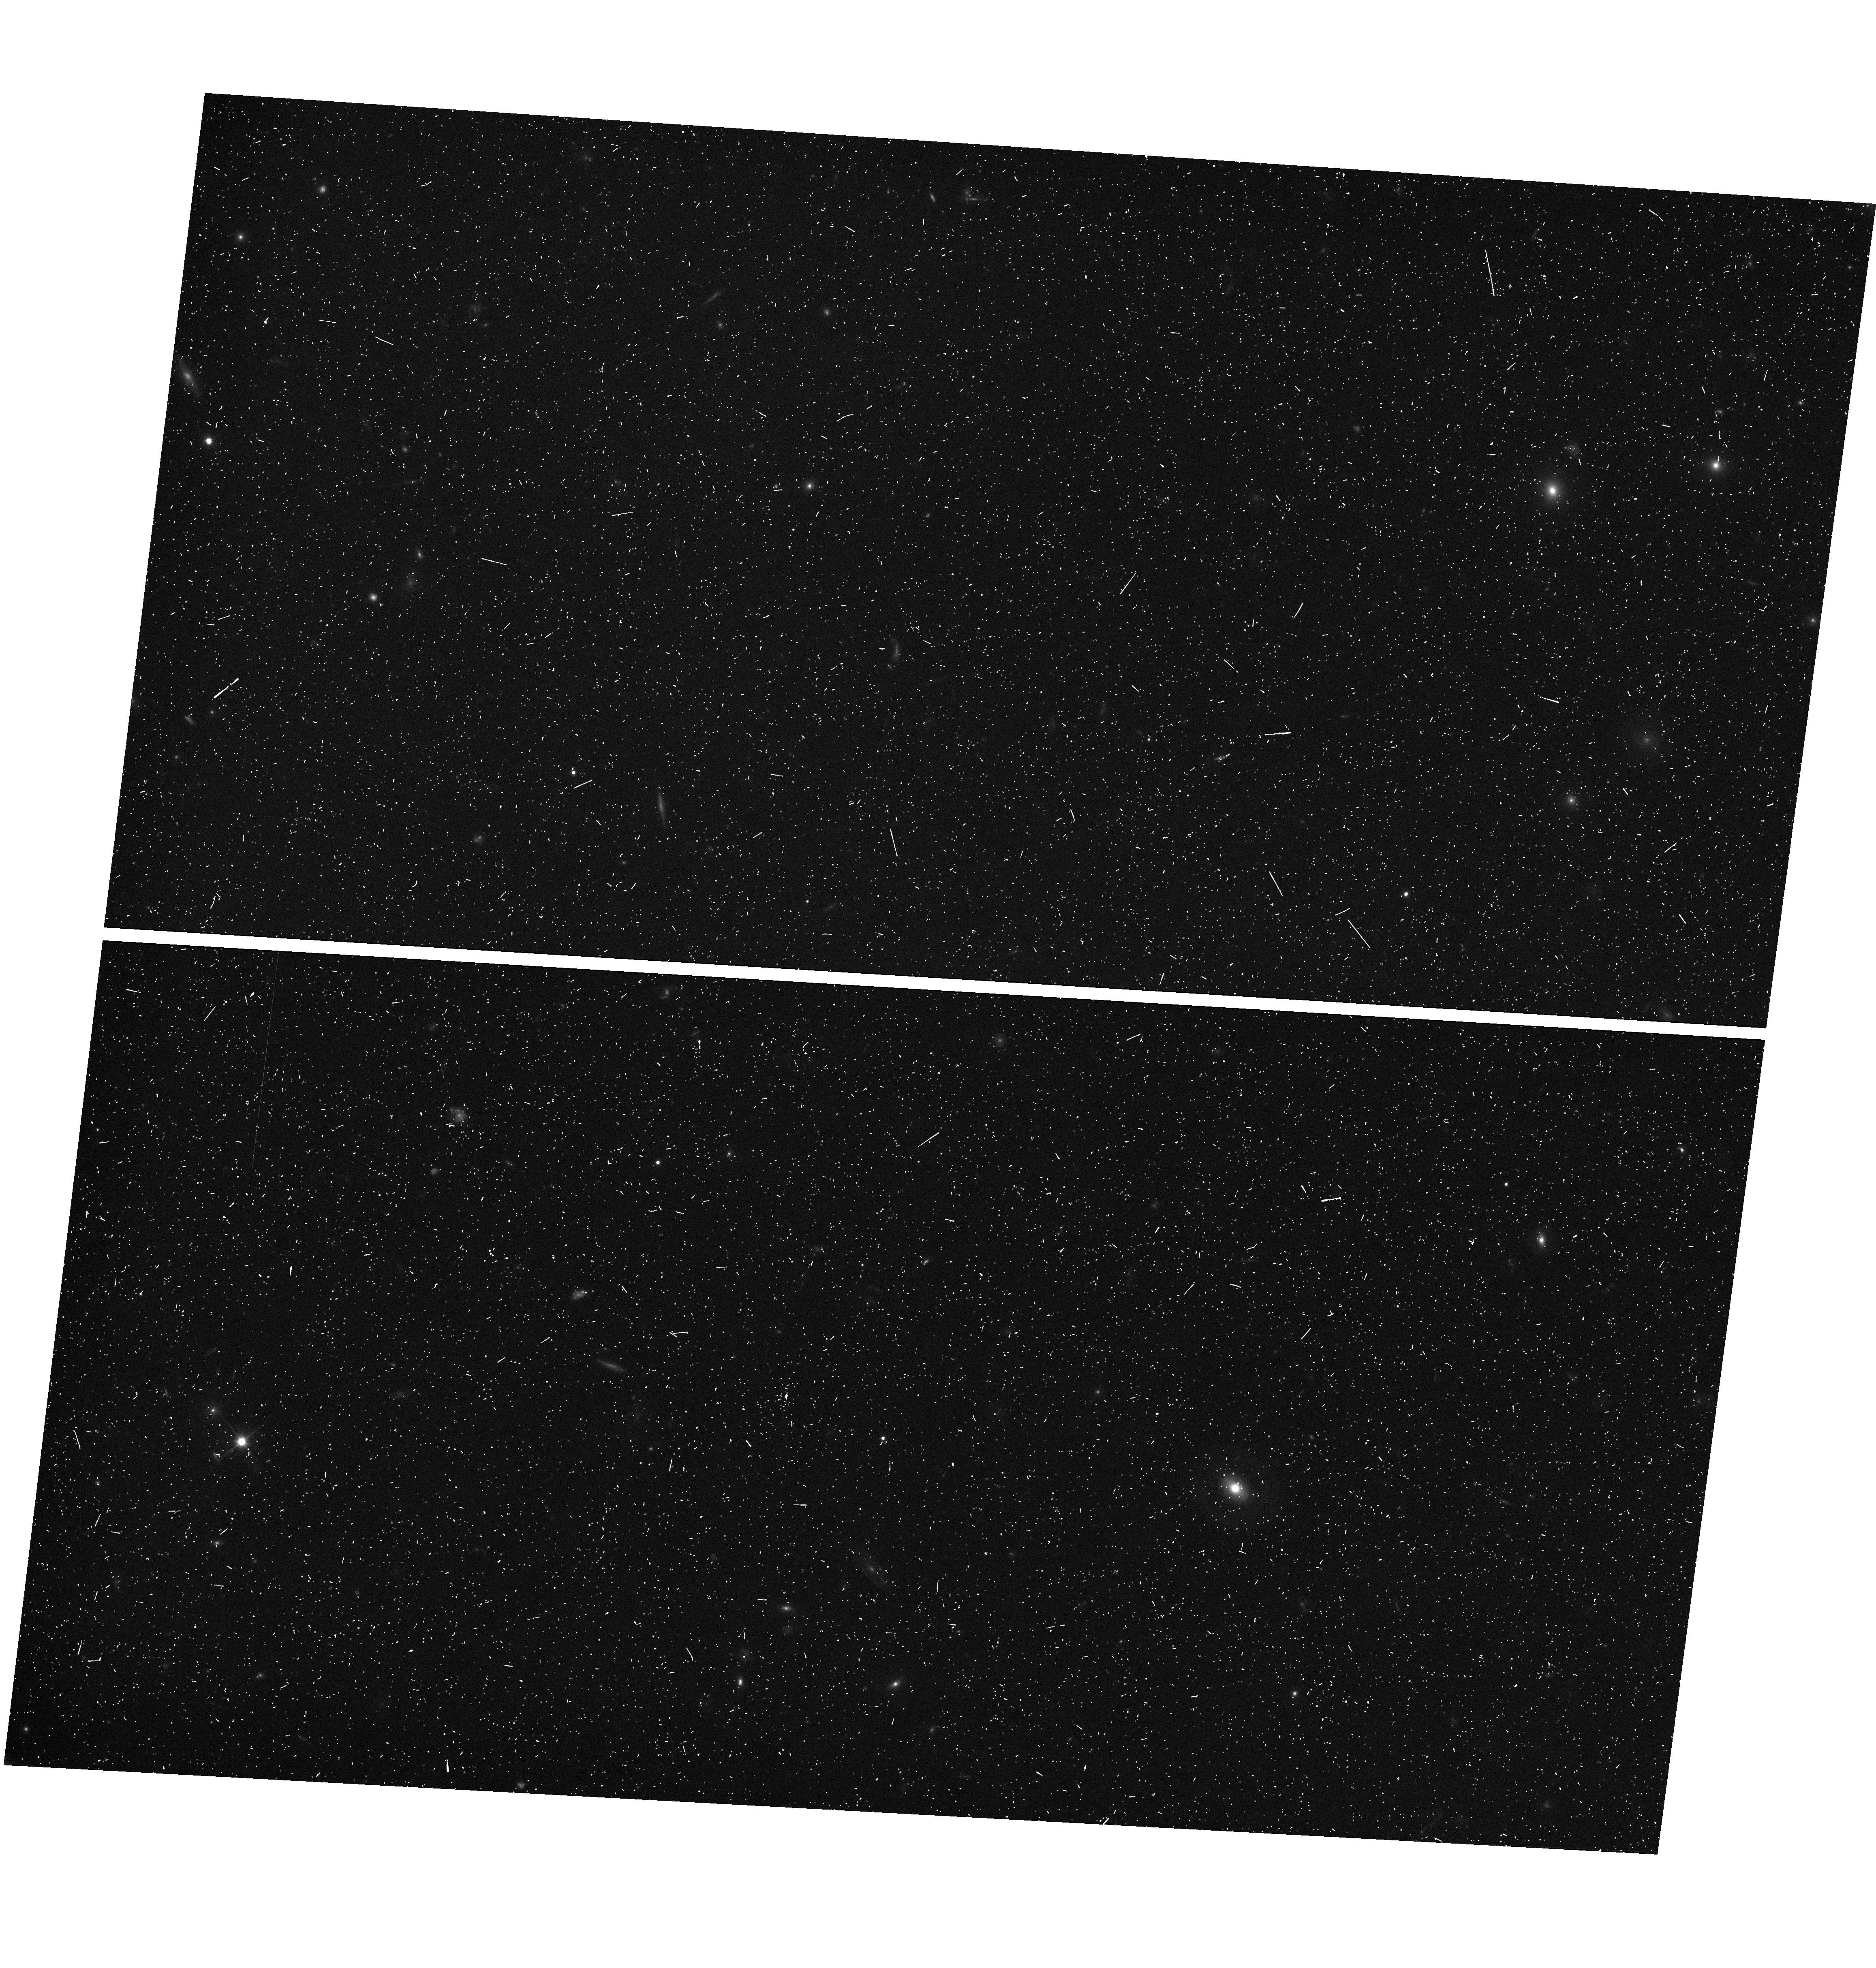
Target: COSMOS-V48. Instrument: WFC3/UVIS. Filter: F350LP. Exposure: 7 min. Observation ID: hst_12440_48_wfc3_uvis_f350lp_iboa48

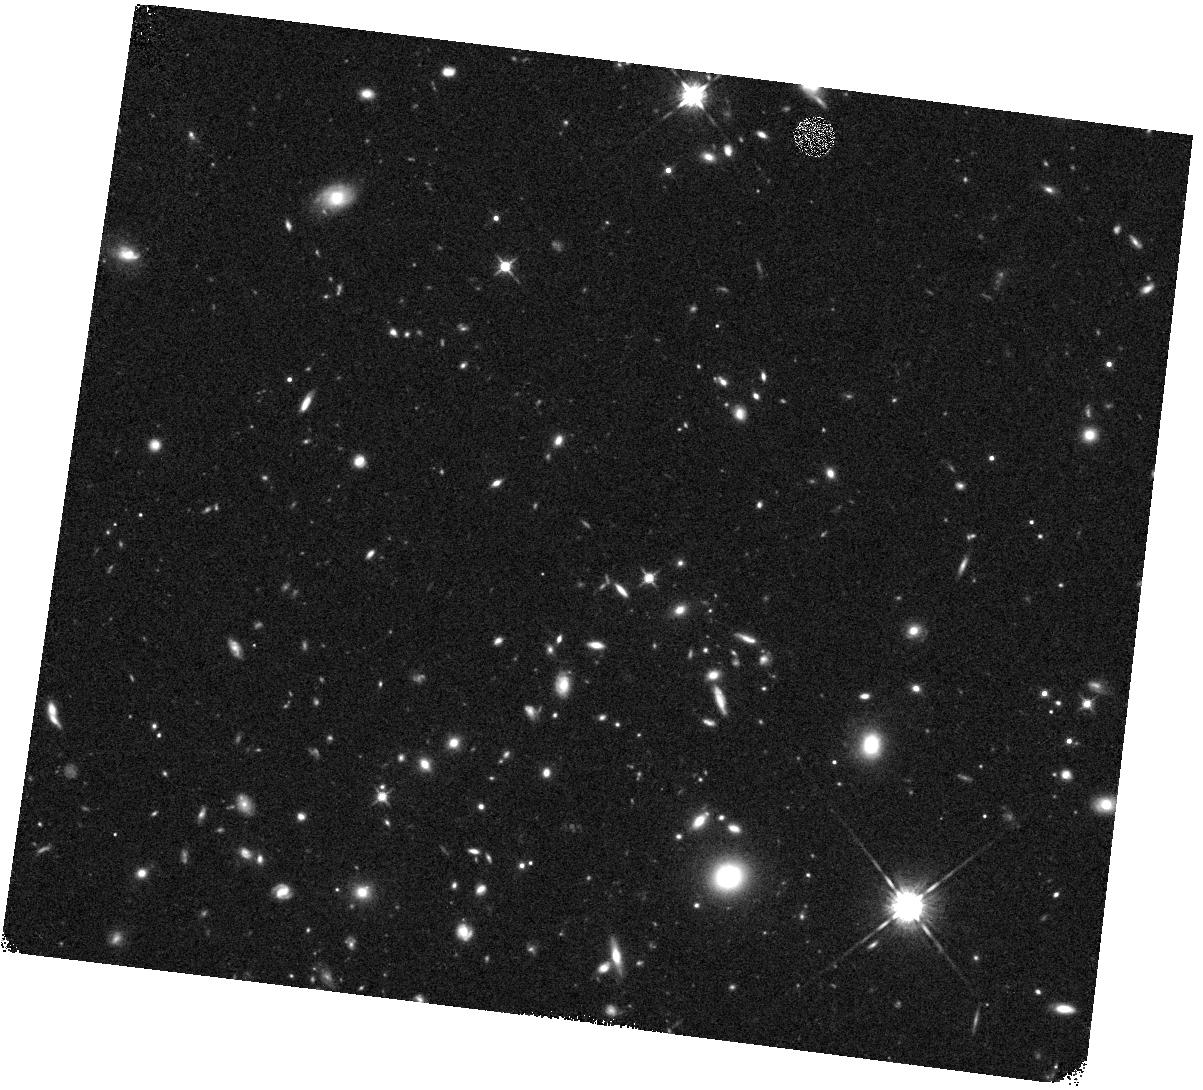
Target: COSMOS-V52. Instrument: WFC3/IR. Filter: F125W. Exposure: 16 min. Observation ID: hst_12440_52_wfc3_ir_f125w_iboa52

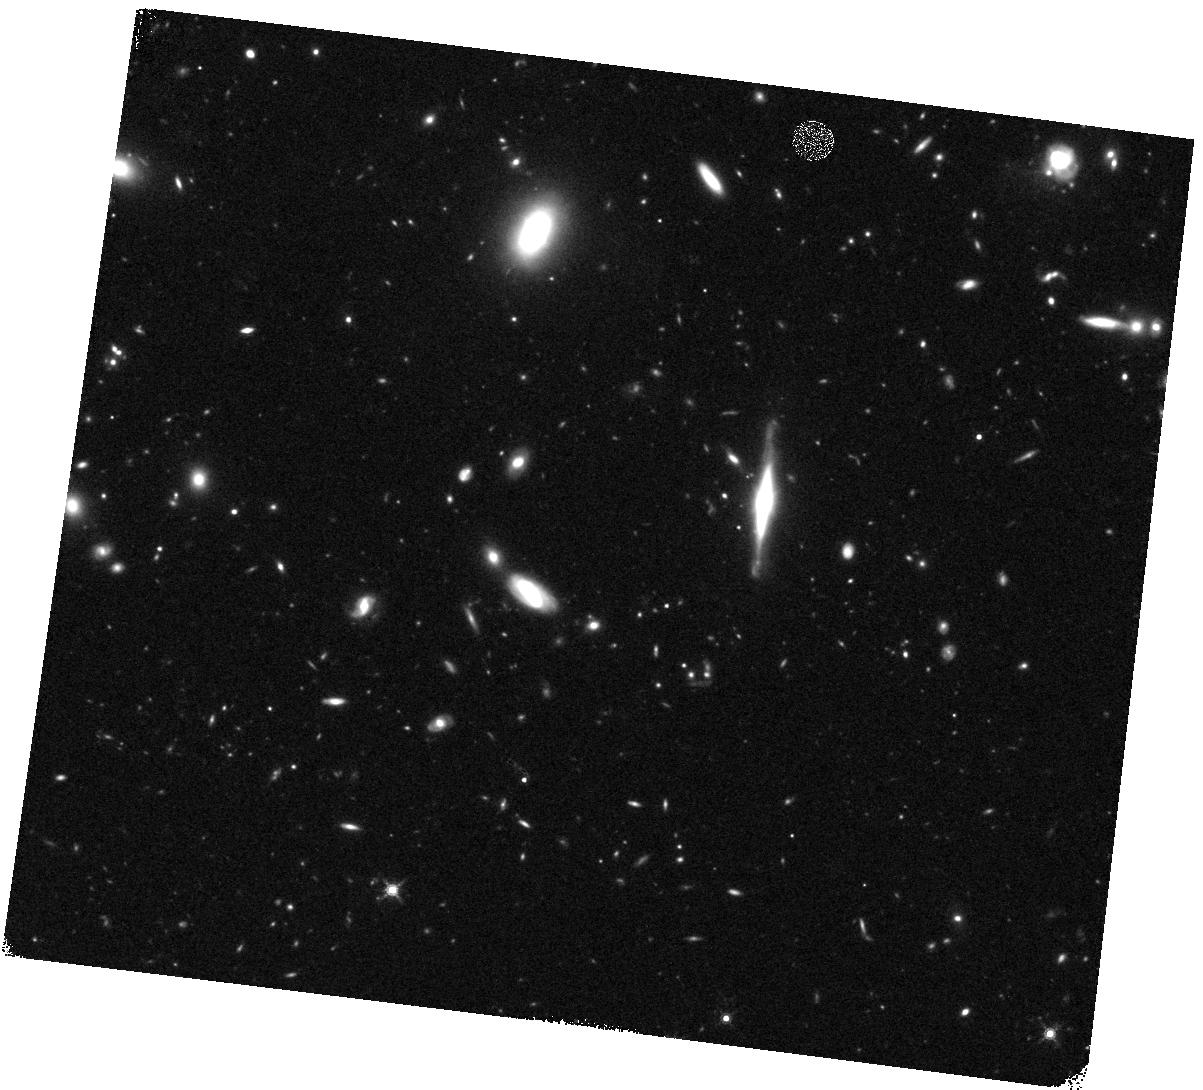
Target: COSMOS-V10. Instrument: WFC3/IR. Filter: F160W. Exposure: 27 min. Observation ID: hst_12440_10_wfc3_ir_f160w_iboa10

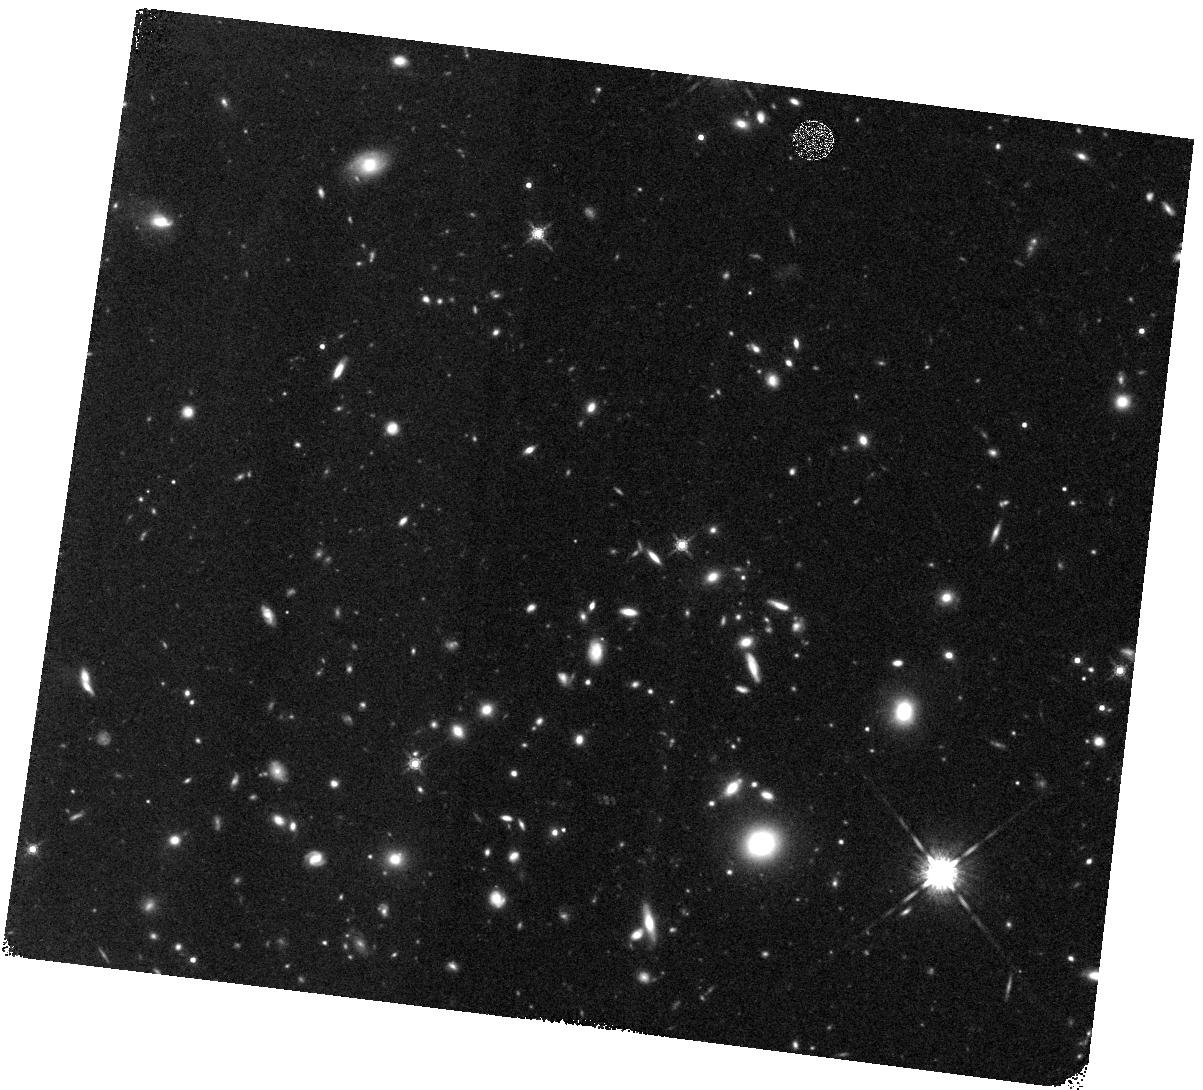
Target: COSMOS-V08. Instrument: WFC3/IR. Filter: F160W. Exposure: 27 min. Observation ID: hst_12440_08_wfc3_ir_f160w_iboa08

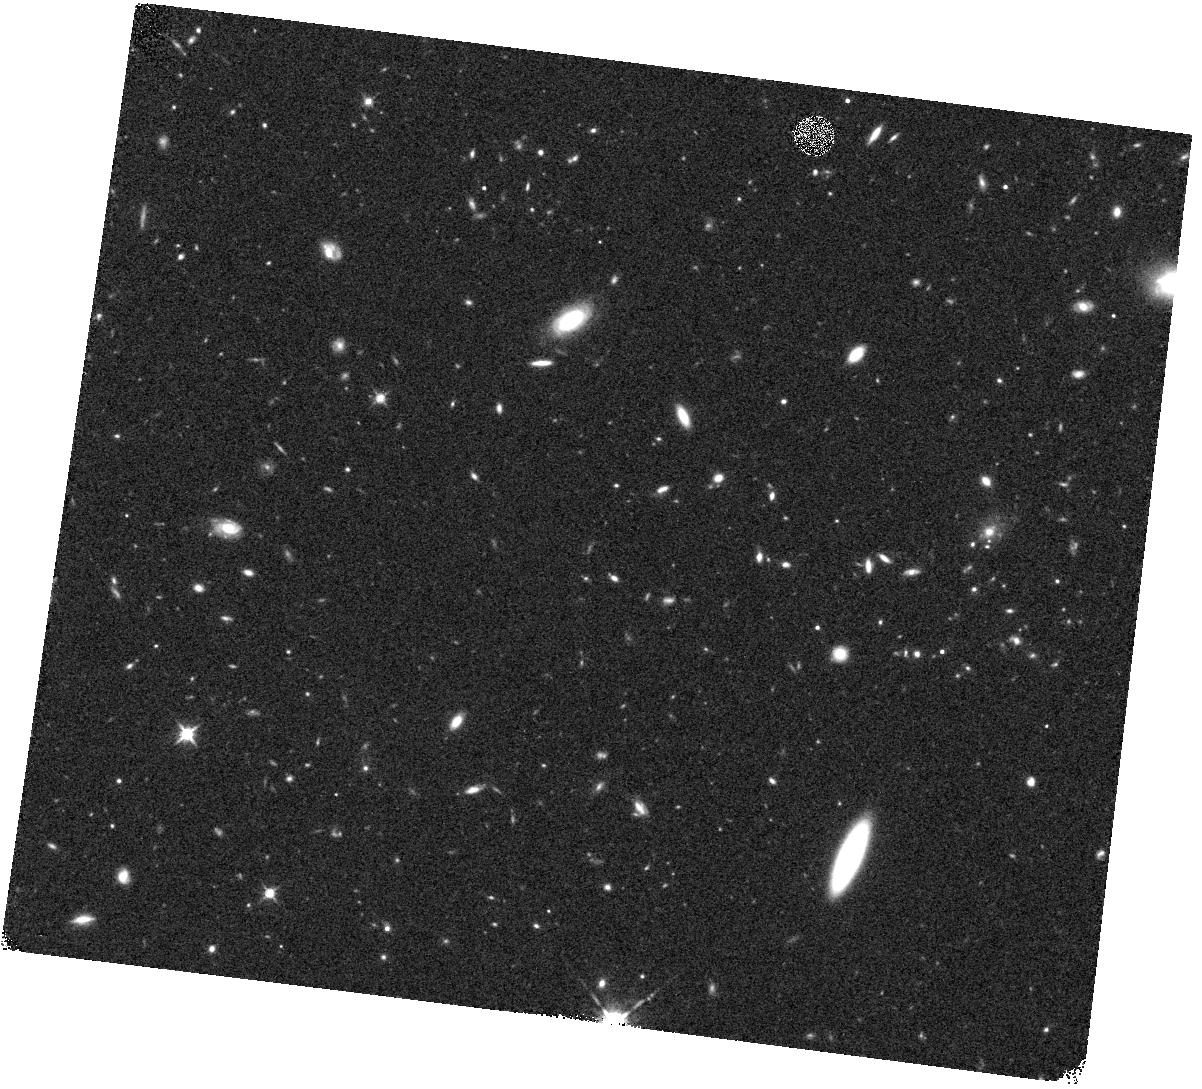
Target: COSMOS-V64. Instrument: WFC3/IR. Filter: F125W. Exposure: 16 min. Observation ID: hst_12440_64_wfc3_ir_f125w_iboa64

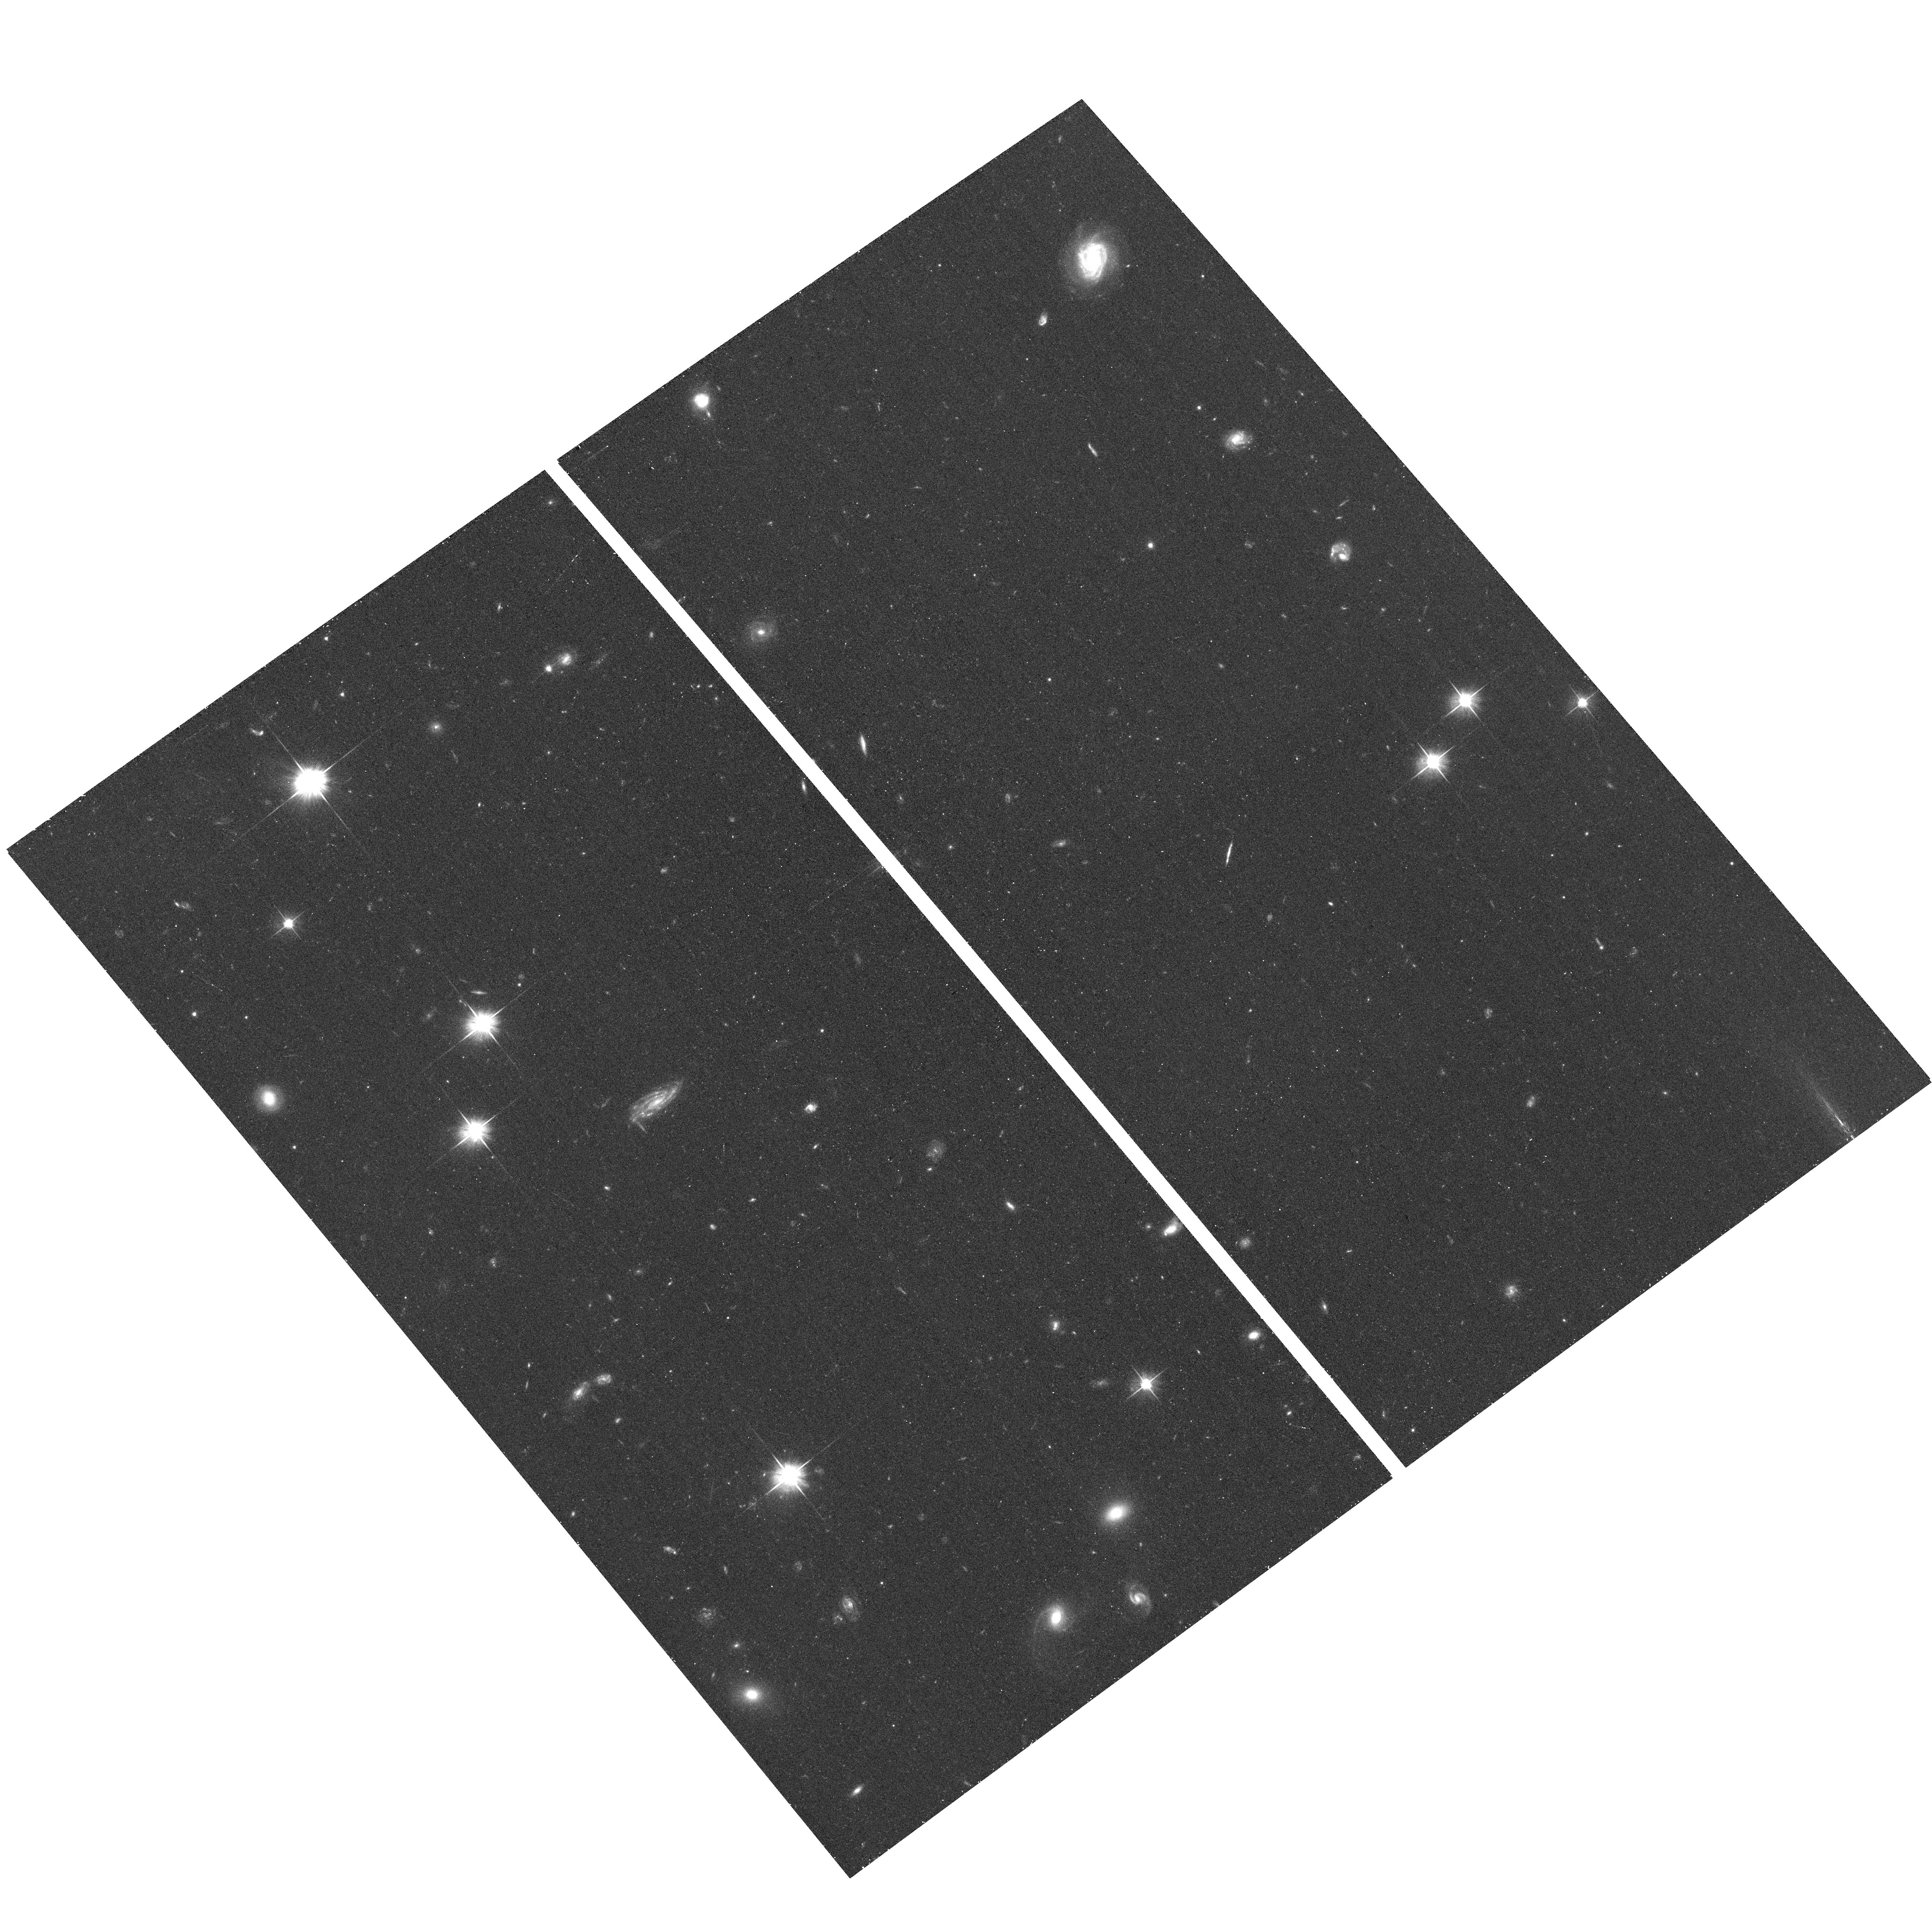
Target: field at RA 150.081°, Dec 2.094°. Instrument: ACS/WFC. Filter: F606W. Exposure: 16 min. Observation ID: hst_12440_10_acs_wfc_f606w_jboa10

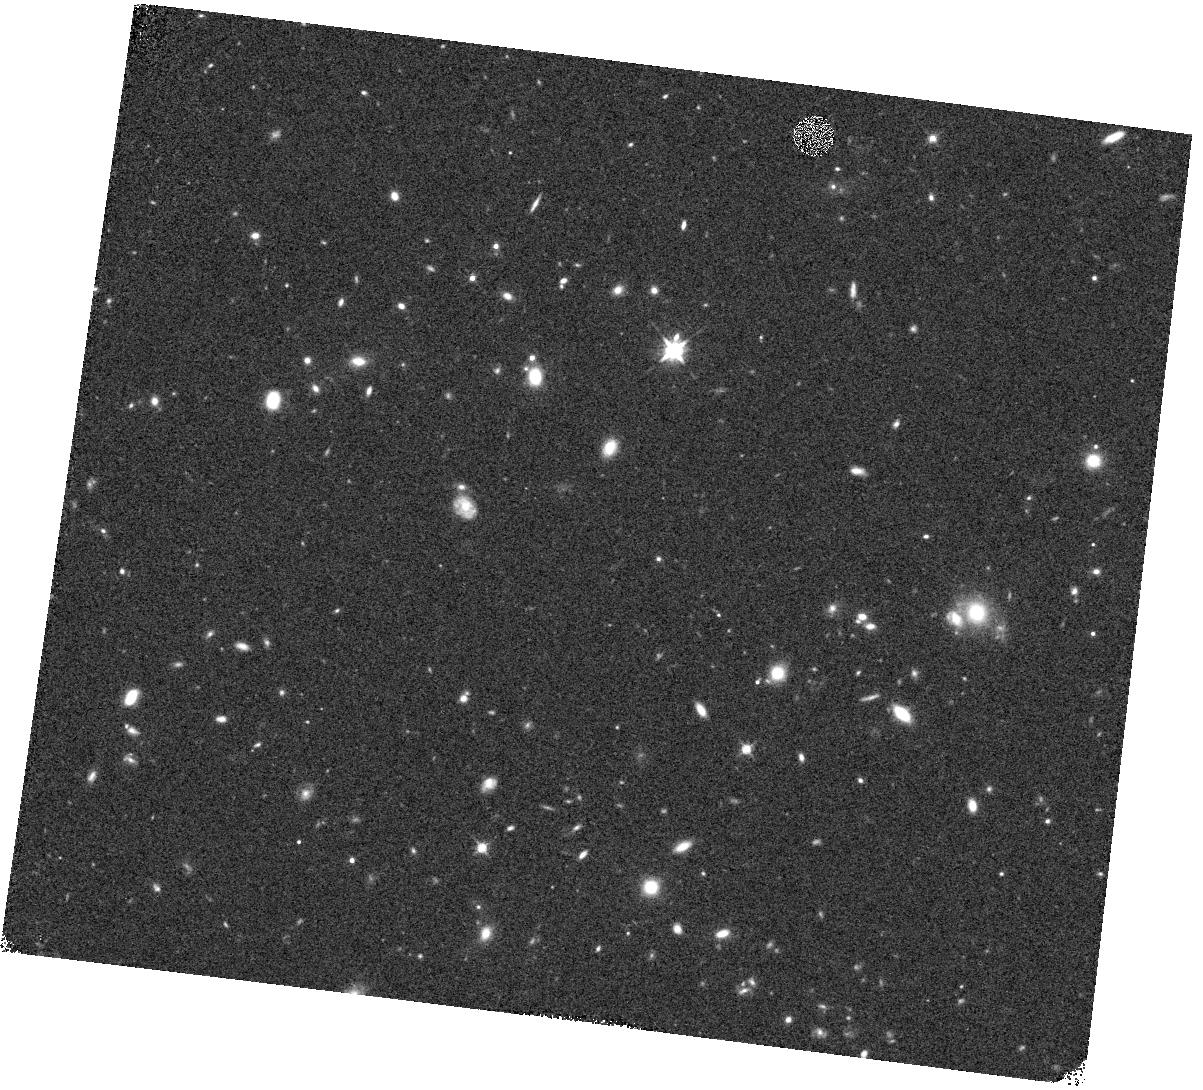
Target: COSMOS-V40. Instrument: WFC3/IR. Filter: F125W. Exposure: 15 min. Observation ID: hst_12440_40_wfc3_ir_f125w_iboa40

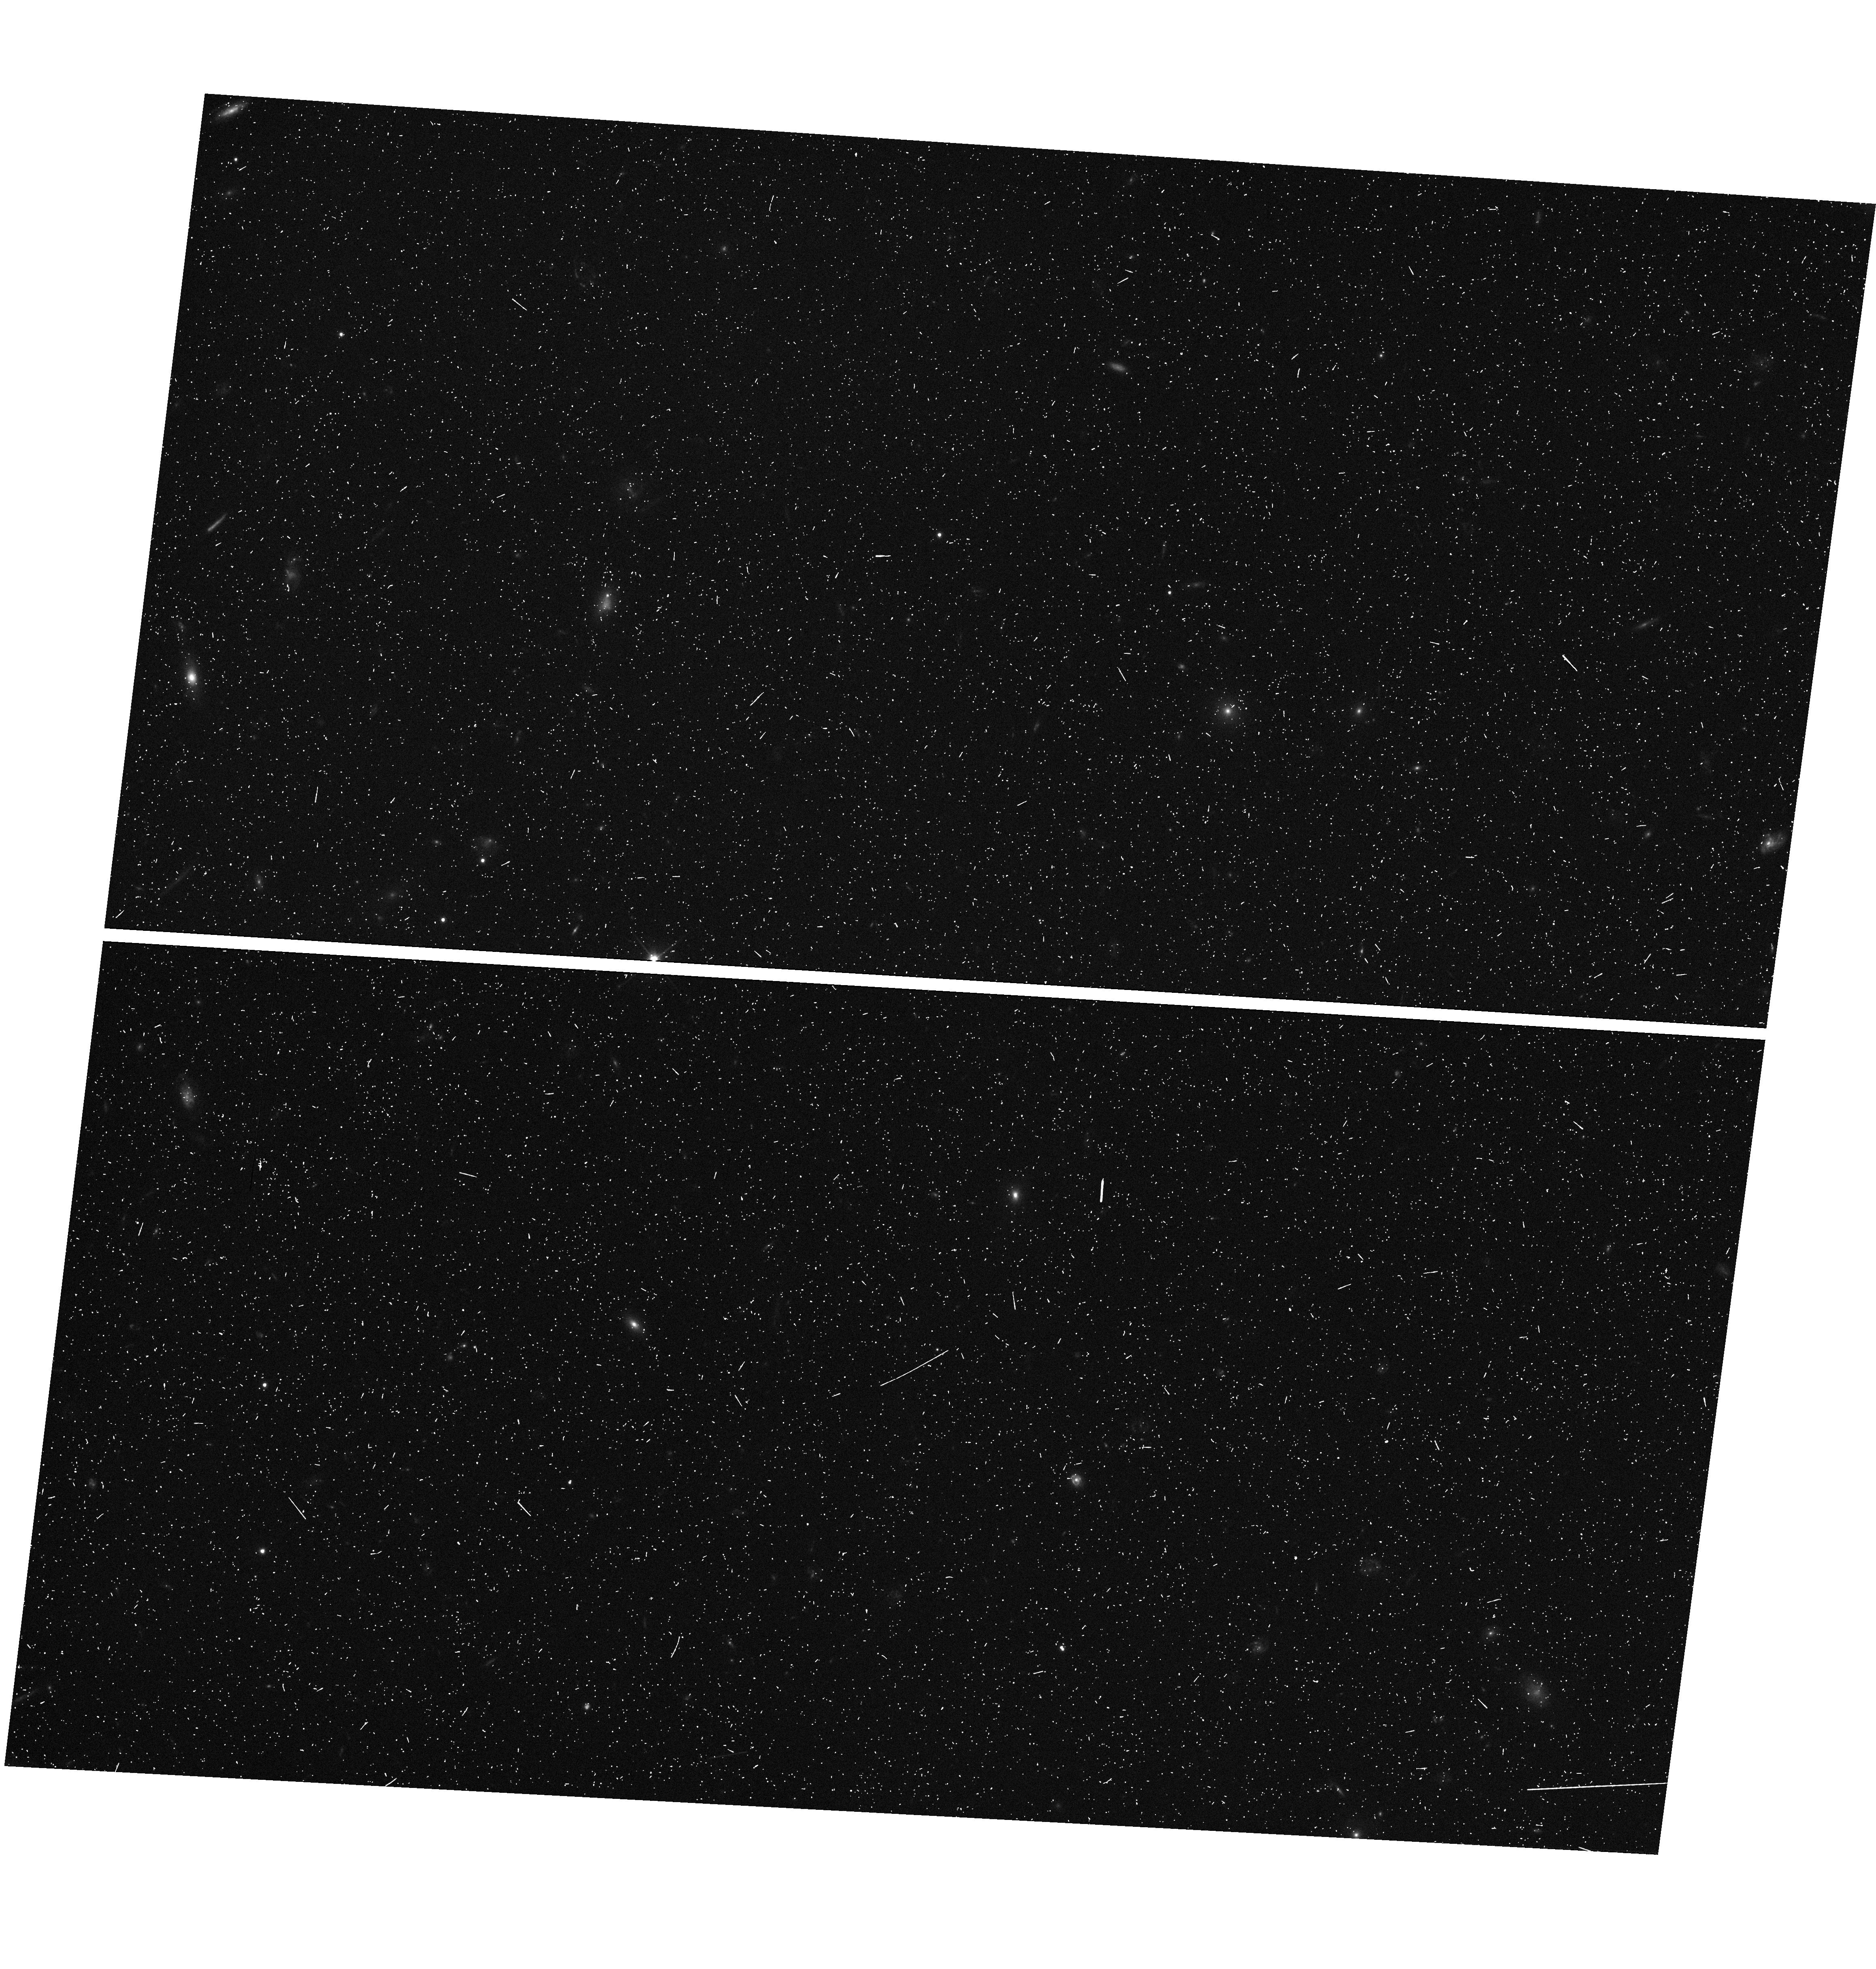
Target: COSMOS-V94. Instrument: WFC3/UVIS. Filter: F350LP. Exposure: 7 min. Observation ID: hst_12440_94_wfc3_uvis_f350lp_iboa94

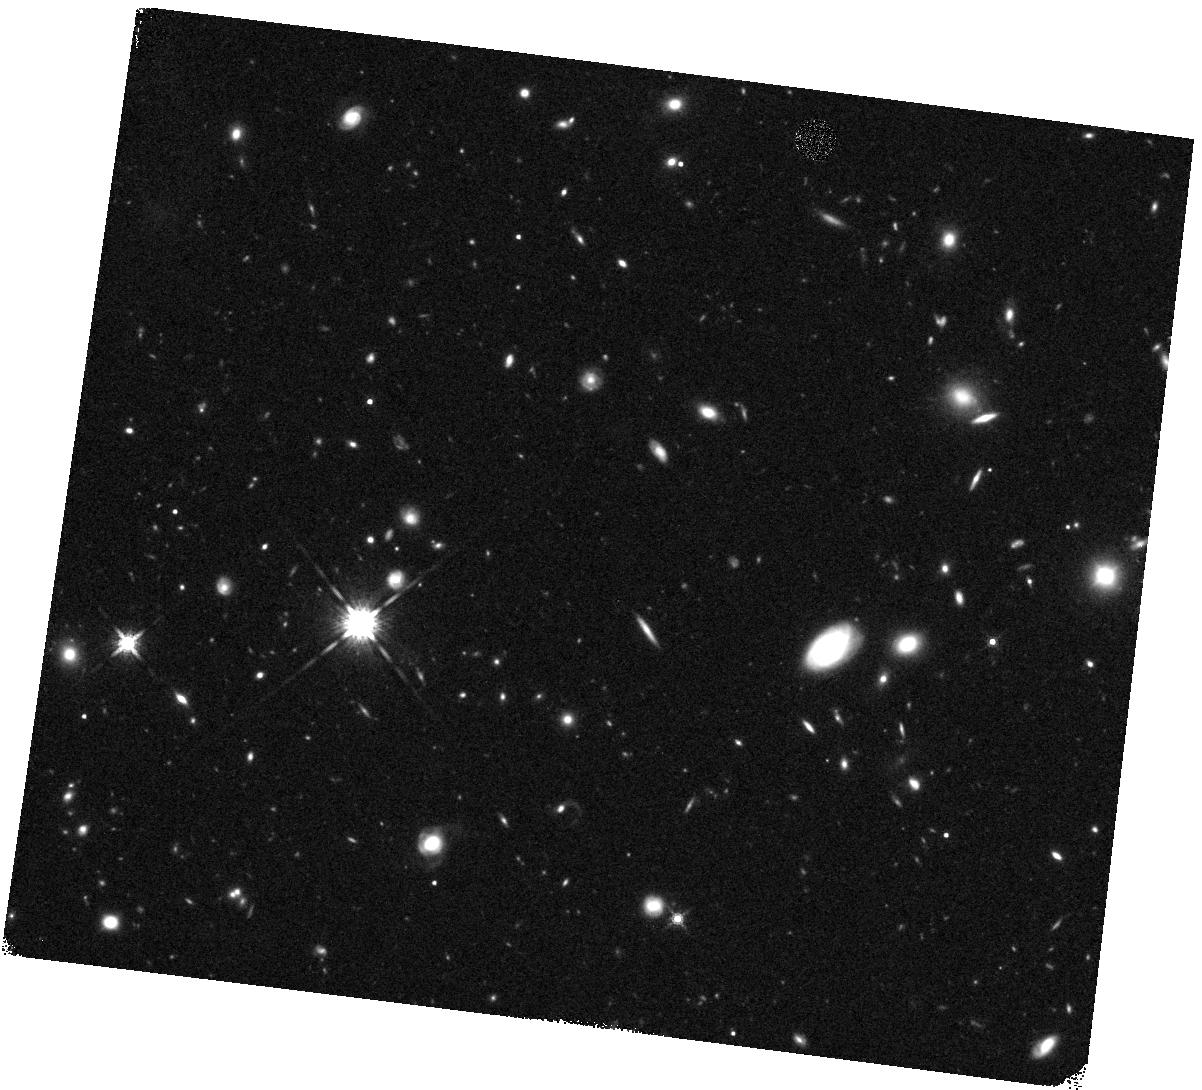
Target: COSMOS-V75. Instrument: WFC3/IR. Filter: F160W. Exposure: 27 min. Observation ID: hst_12440_75_wfc3_ir_f160w_iboa75

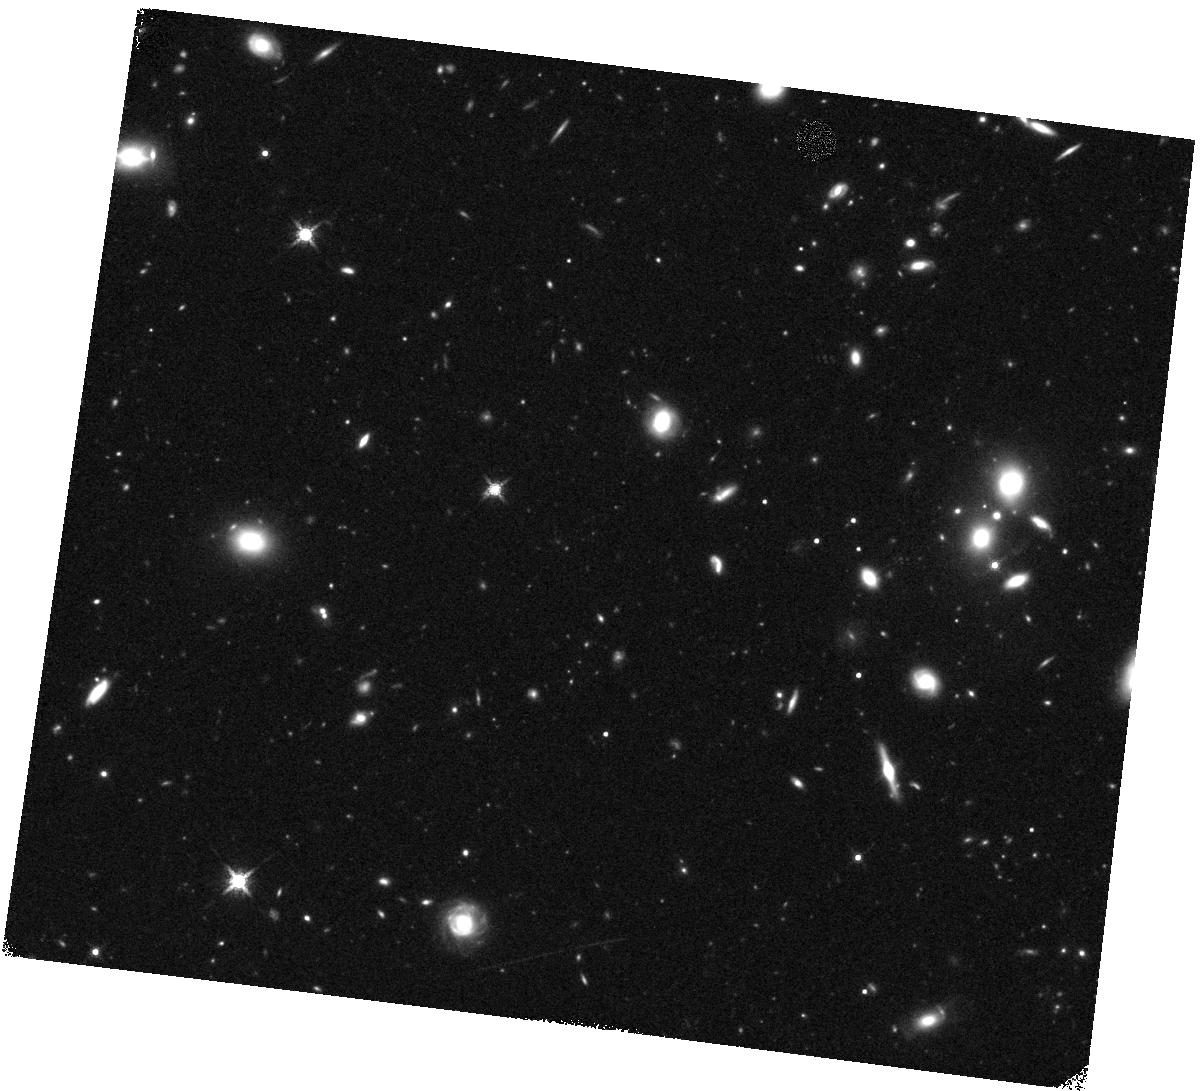
Target: COSMOS-V65. Instrument: WFC3/IR. Filter: F160W. Exposure: 27 min. Observation ID: hst_12440_65_wfc3_ir_f160w_iboa65

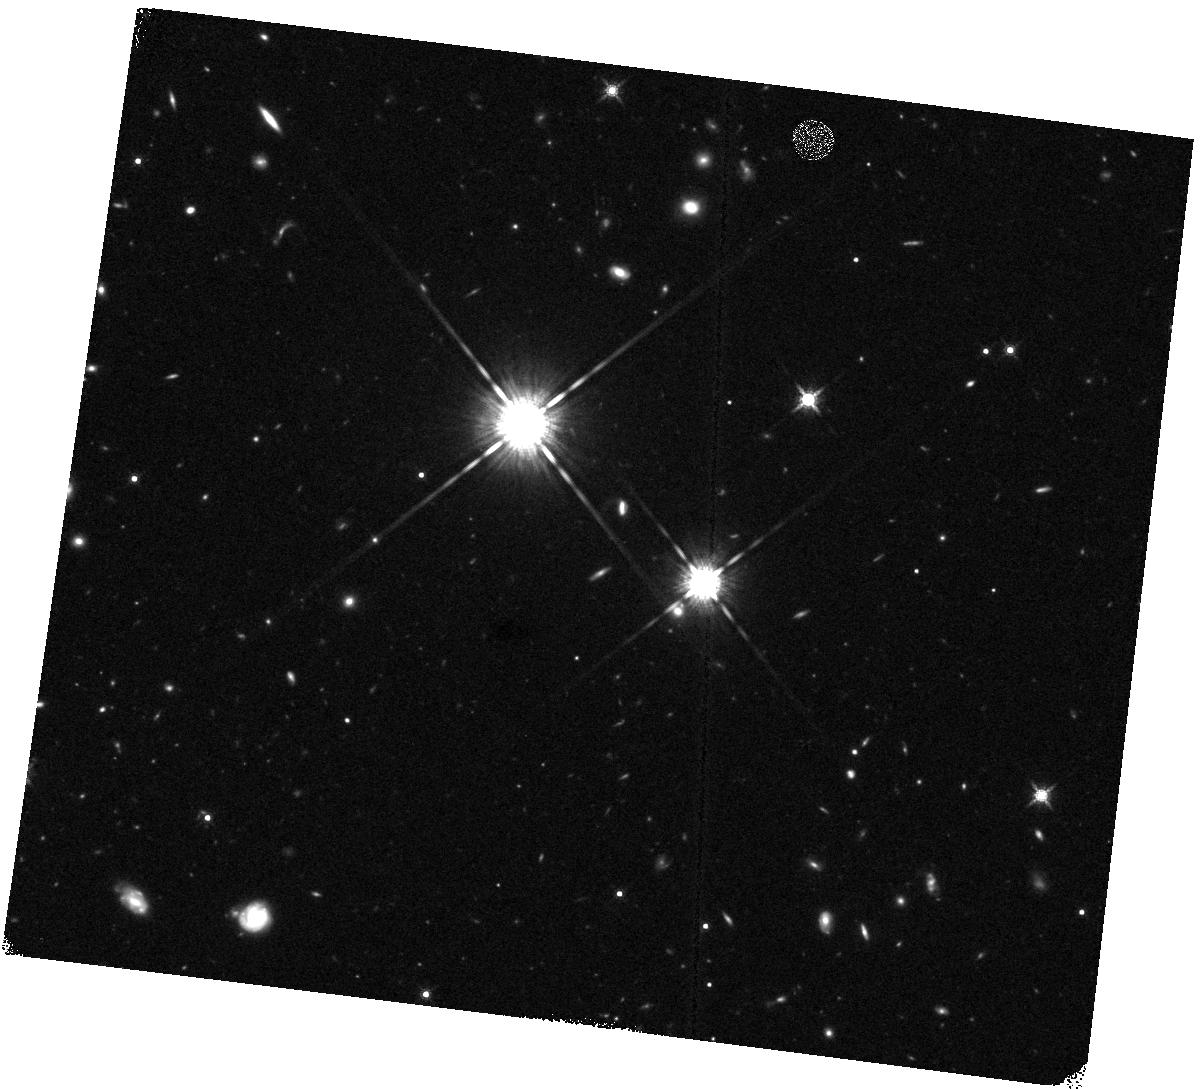
Target: COSMOS-V15. Instrument: WFC3/IR. Filter: F160W. Exposure: 27 min. Observation ID: hst_12440_15_wfc3_ir_f160w_iboa15

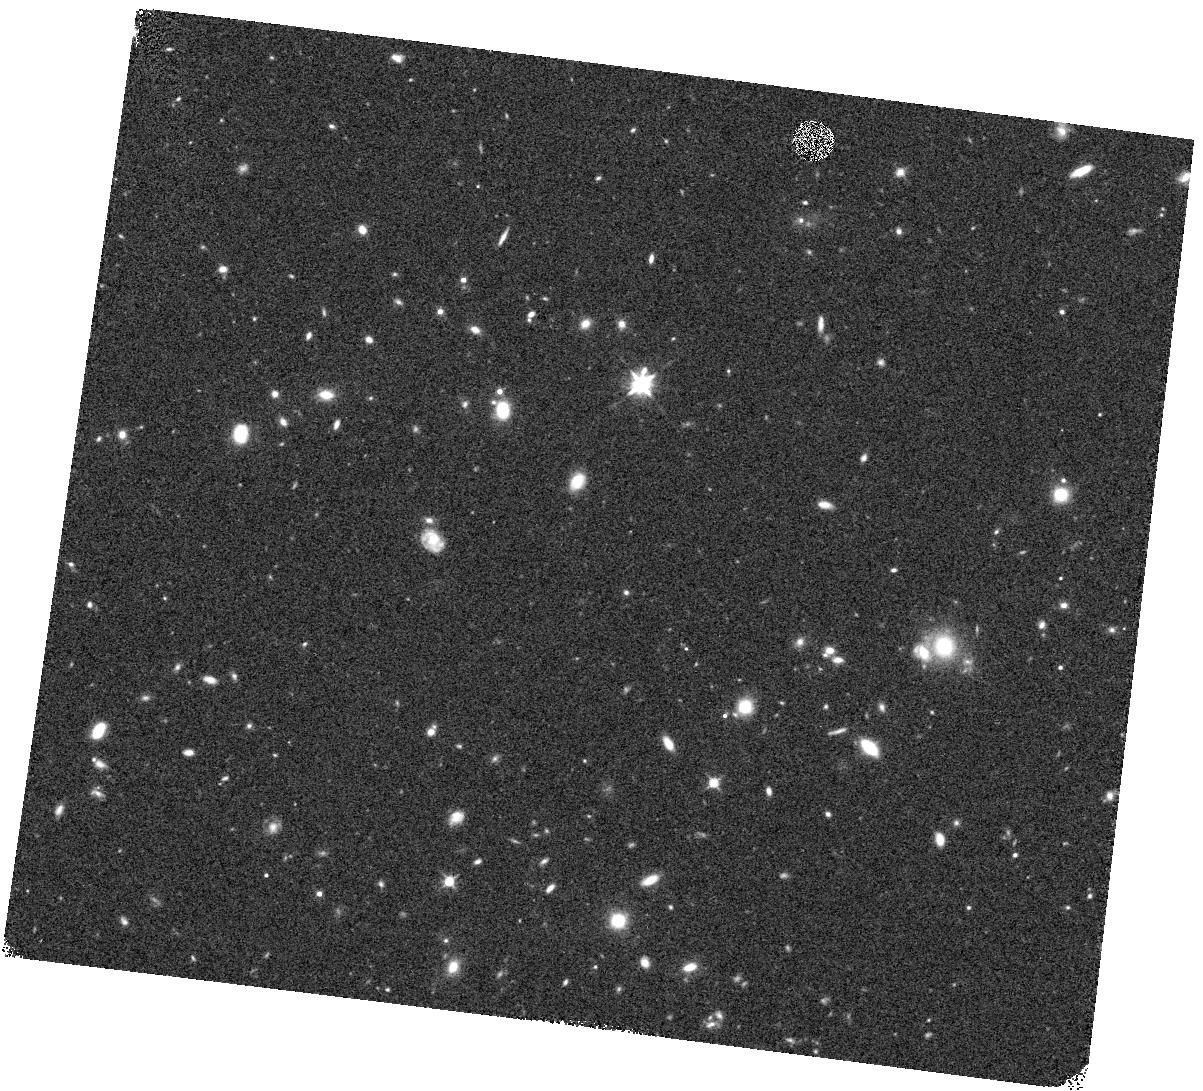
Target: COSMOS-V84. Instrument: WFC3/IR. Filter: F125W. Exposure: 15 min. Observation ID: hst_12440_84_wfc3_ir_f125w_iboa84

Cosmic Assembly Near-IR Deep Extragalactic Legacy Survey -- GOODS-South Field, Non-SNe-Searched Visits (PI: Faber, Sandra M.)

The Cosmic Assembly Near-IR Deep Extragalactic Legacy Survey (CANDELS) is designed to document the ?rst third of galactic evolution from z = 8 to 1.5 via deep imaging of more than 250, 000 galaxies with WFC3/IR and ACS. It will also find the first Type Ia SNe beyond z > 1.5 and establish their accuracy as standard candles for cosmology. Five premier multi-wavelength sky regions selected from the Spitzer Extragalactic Deep Survey (SEDS) provide complementary IRAC imaging data down to 26.5 AB mag, a unique resource for stellar masses at all redshifts. The use of ?ve widely separated ?elds mitigates cosmic variance and yields statistically robust and complete samples of galaxies down to 10^9 solar masses out to z ~ 8. The program merges two originally separate MCT proposals. The Faber program incorporates a ?Wide? imaging survey in three separate fields to ~2 orbit depth over ~0.2 sq. degrees, plus a ?Deep? imaging survey to ~12 orbit depth in the two GOODS regions over ~0.04 sq. degrees. When combined with ultra-deep imaging from the Hubble Ultradeep Field program (GO 11563), the result is a three-tiered strategy that ef?ciently samples both bright/rare and faint/common extragalactic objects. The Ferguson program adds an extensive high-redshift Type Ia SNe search, plus ultraviolet "daytime" UVIS exposures in GOODS-N to exploit the CVZ opportunity in that field. This program, GO 12064, is part of the Wide mosaic survey, which has the following field centers and sizes: Field ID RA(2000) Dec(2000) WFC3 Dim. PA on sky UDS 02 17 38 -05 12 02 4x11 270 COSMOS 10 00 31 +02 24 00 4x11 180 EGS 14 19 31 +52 54 10 3x15 41 Science highlights from the Wide program: * Underlying structural properties of galaxies as revealed by WFC3-IR images sensitive to older stars (beyond the 4000-A break) and less affected by dust than ACS. A key redshift is z ~ 2, where star-formation peaks, QSOs are most abundant, and where restframe B-band is still accessible to WFC3. Sample questions include: - Structure in young vs. old stars: same or different? - Disks -- do settled disks exist at z ~ 2? Radii, mass profiles, color gradients, flattenings - Bulges -- how many have formed by z ~ 2, and in what galaxies? Bulge-disk ratios, radii, mass profiles, central stellar densities, environments - Structure of highly reddened, dust-obscured galaxies - Mergers and interactions: Gini/M20 and other measures of peculiarity and merger state - AGN: where are accreting BHs found? Which formed first, bulges or BHs? Properties of AGN hosts. Search for obscured AGN point sources not visible at shorter wavelengths. * Census of rare, massive galaxies at z ~ 2, minimizing cosmic variance through the use of multiple Wide fields * Discovery and counts of rare luminous candidate galaxies at the top of the luminosity function at z ~ 7-8 * Measurement of the correlation function and clustering of early galaxies to estimate dark-matter halo masses * Search for Type Ia SNe to z ~ 2, exploiting long-wavelength sensitivity of WFC3-IR. The first comprehensive search for Type Ia's at these large distances and early epochs